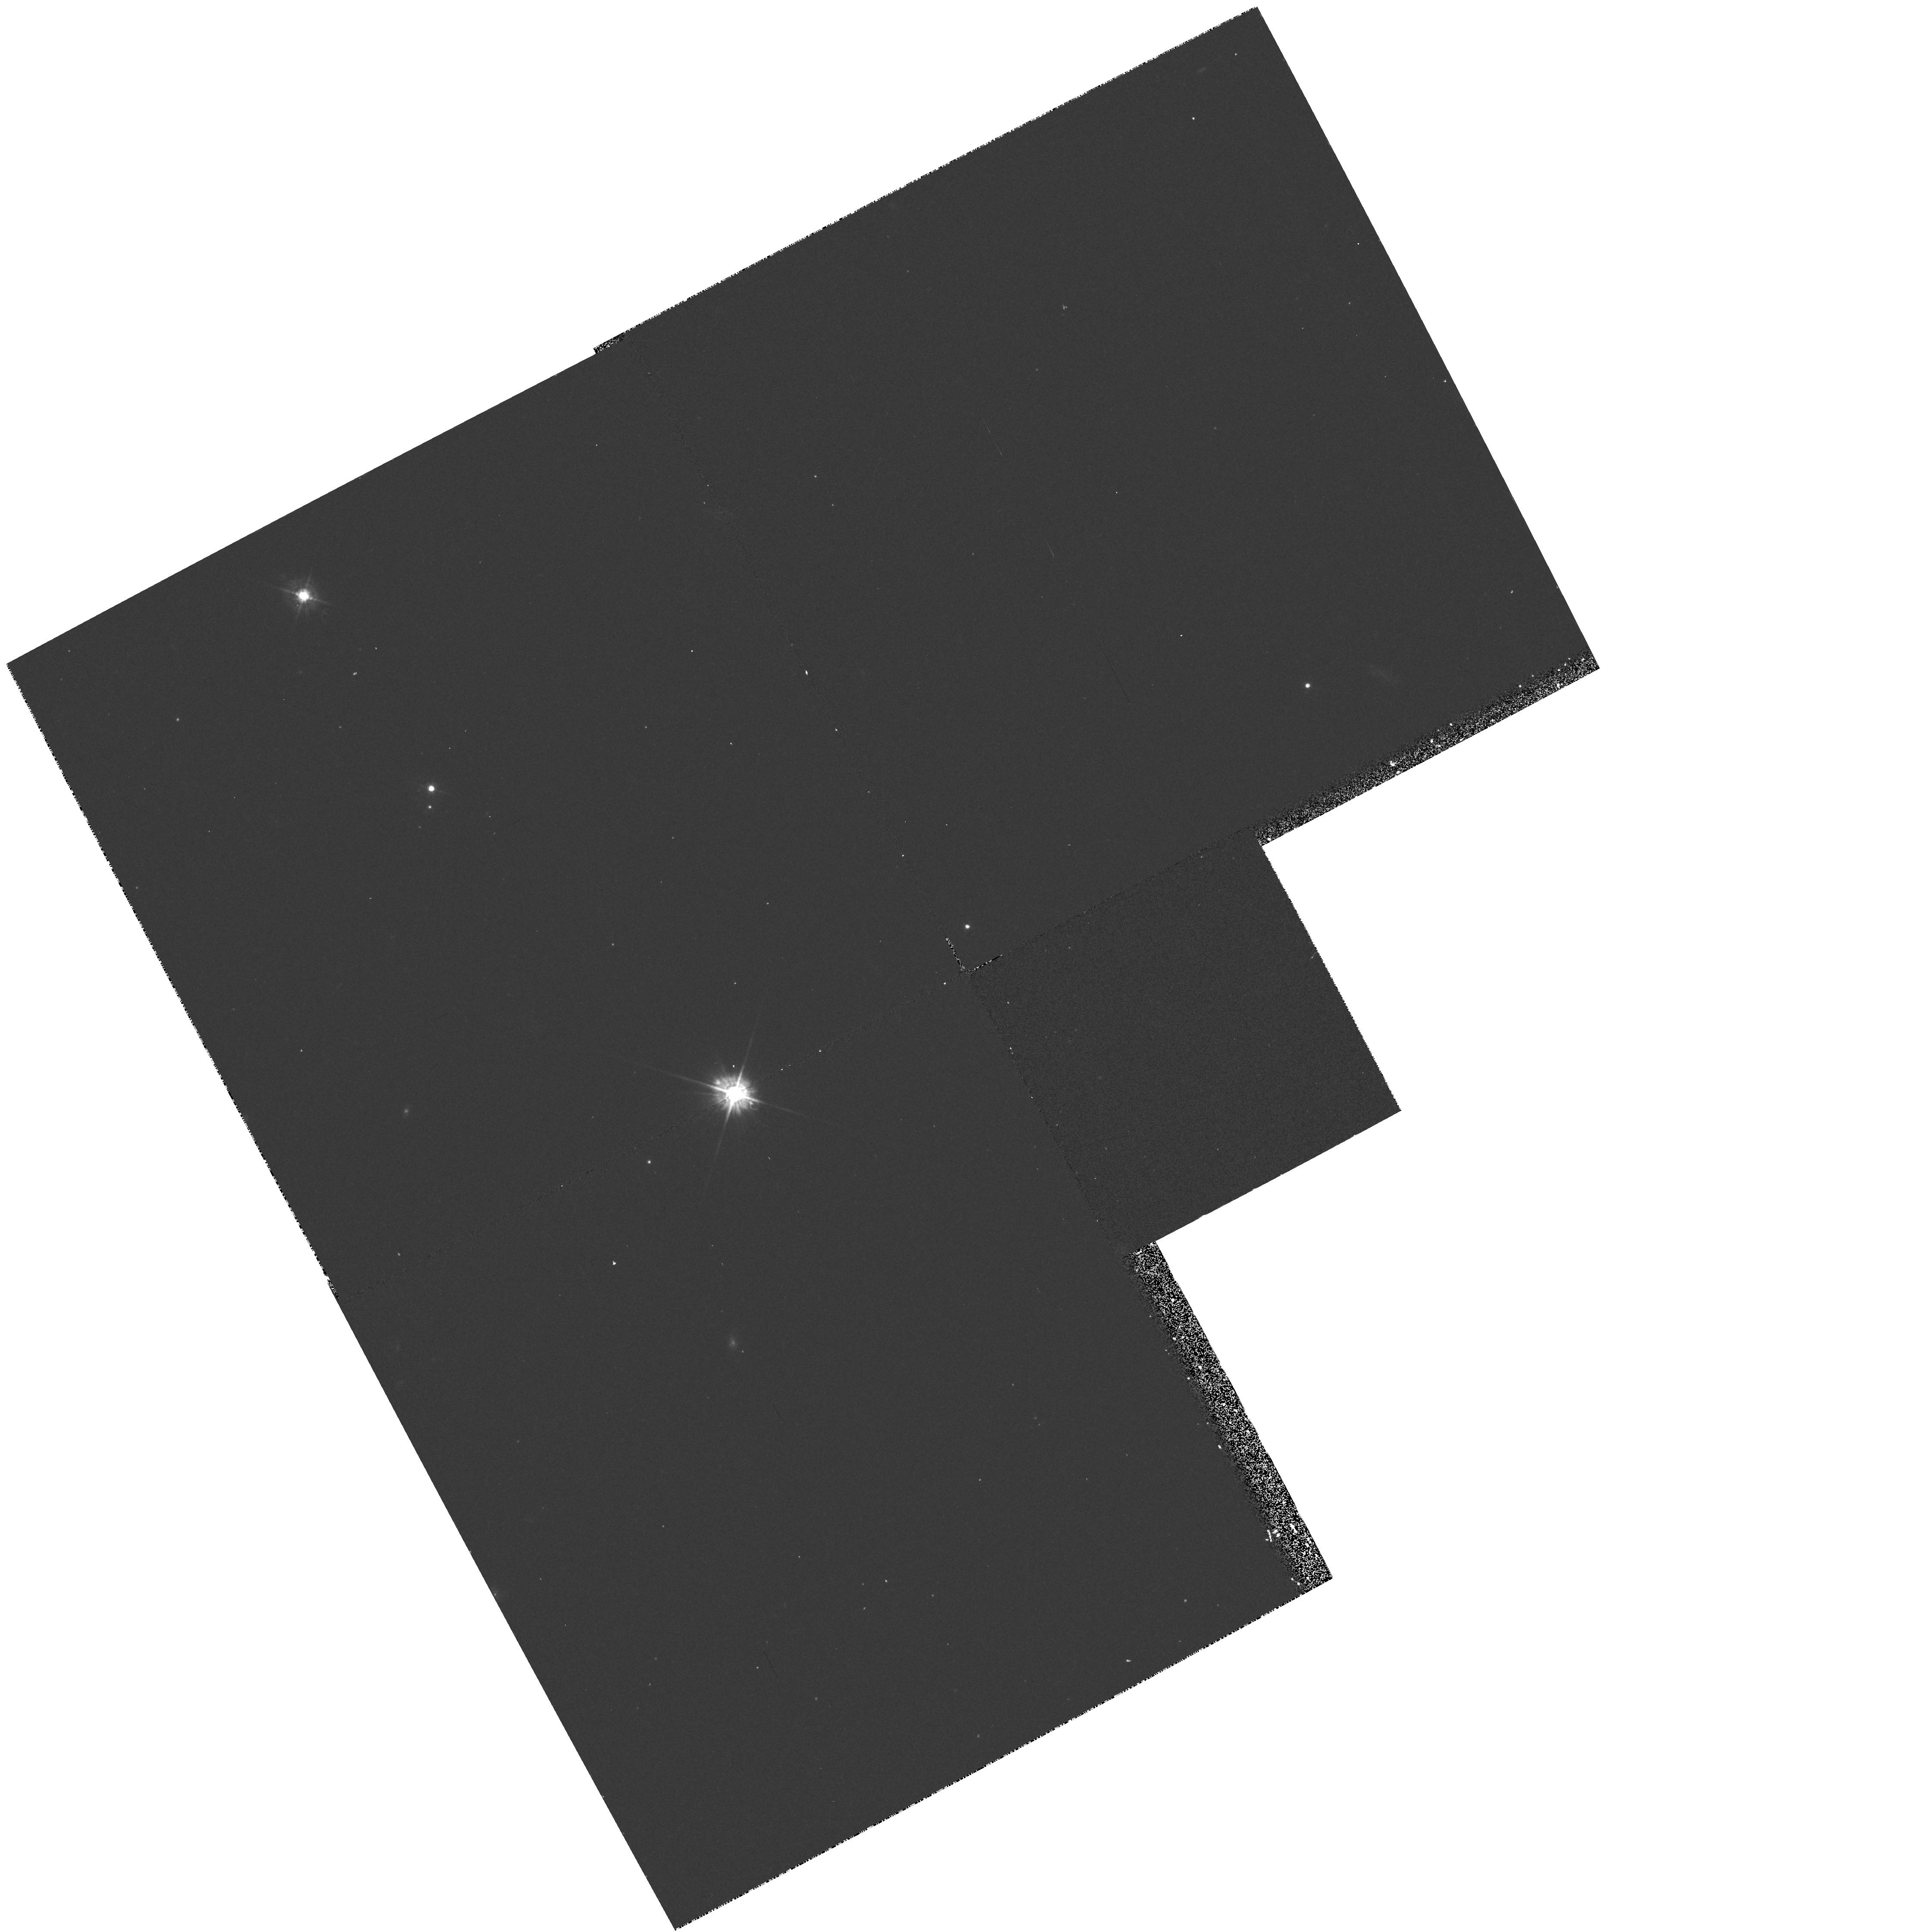
Target: AO0235+164. Instrument: WFPC2/PC. Filter: F450W. Exposure: 20 min. Observation ID: hst_5096_01_wfpc2_pc_f450w_u2ad01

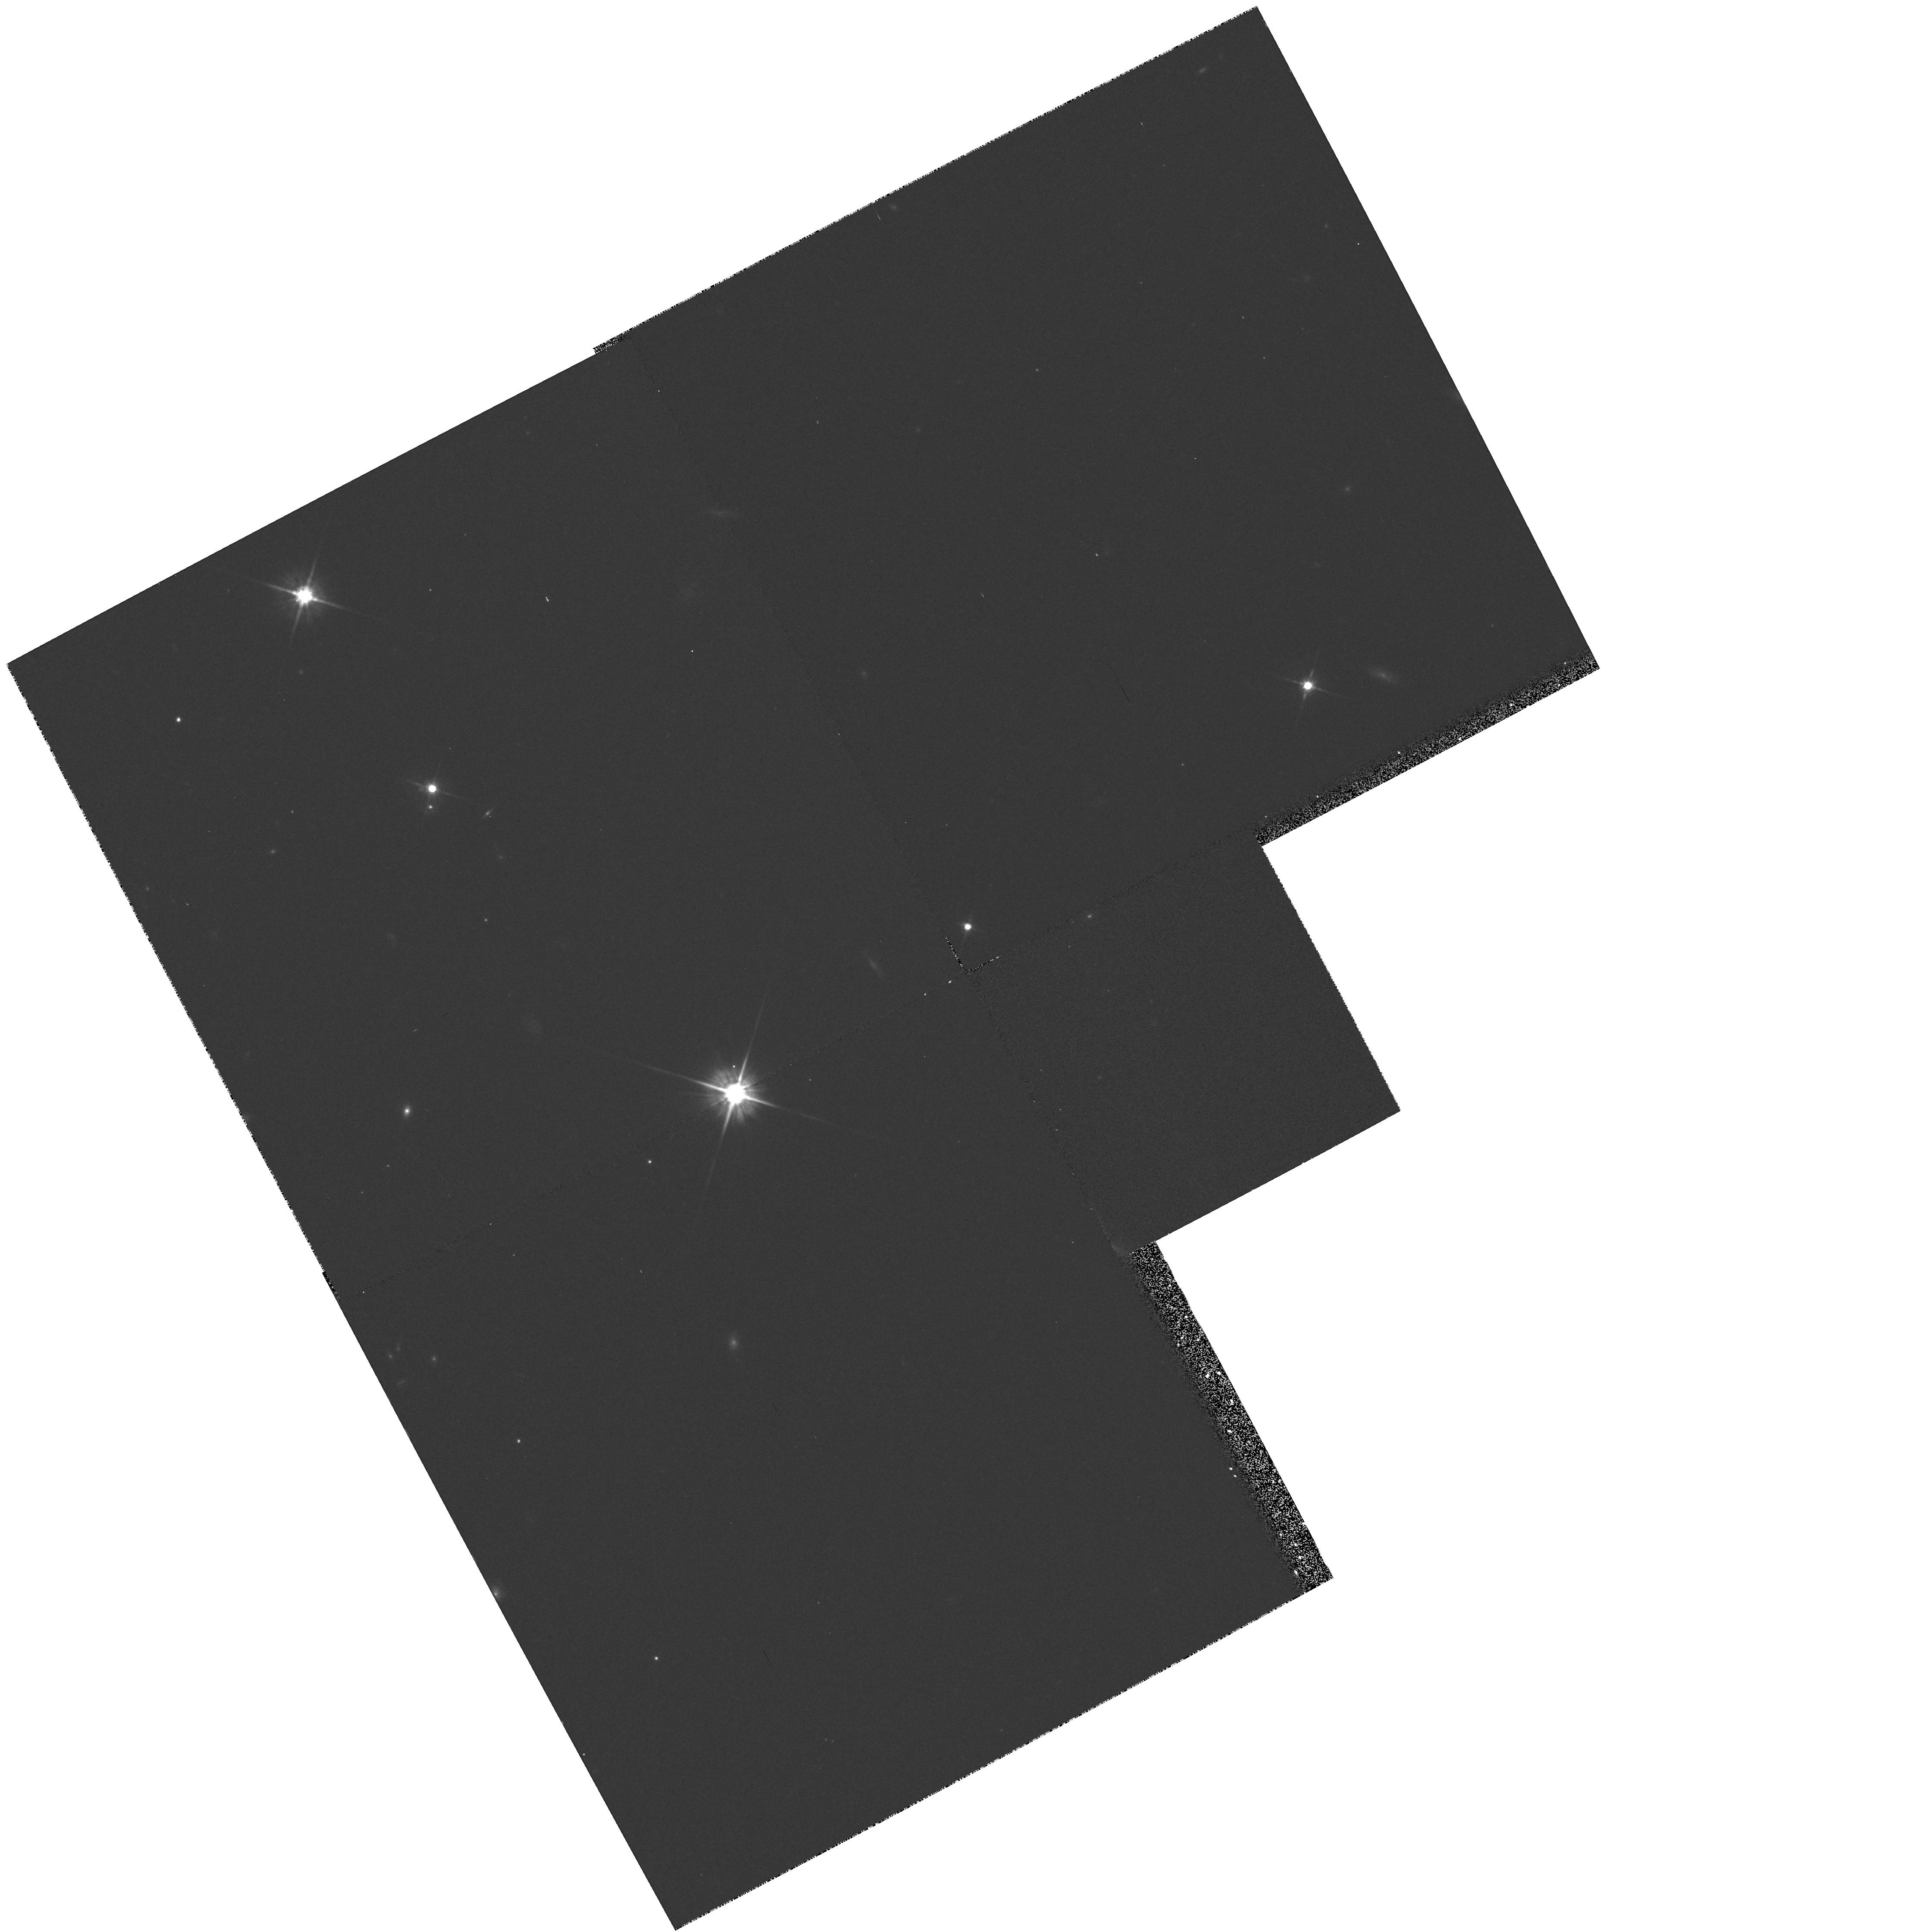
Target: AO0235+164. Instrument: WFPC2/PC. Filter: F702W. Exposure: 10 min. Observation ID: hst_5096_01_wfpc2_pc_f702w_u2ad01

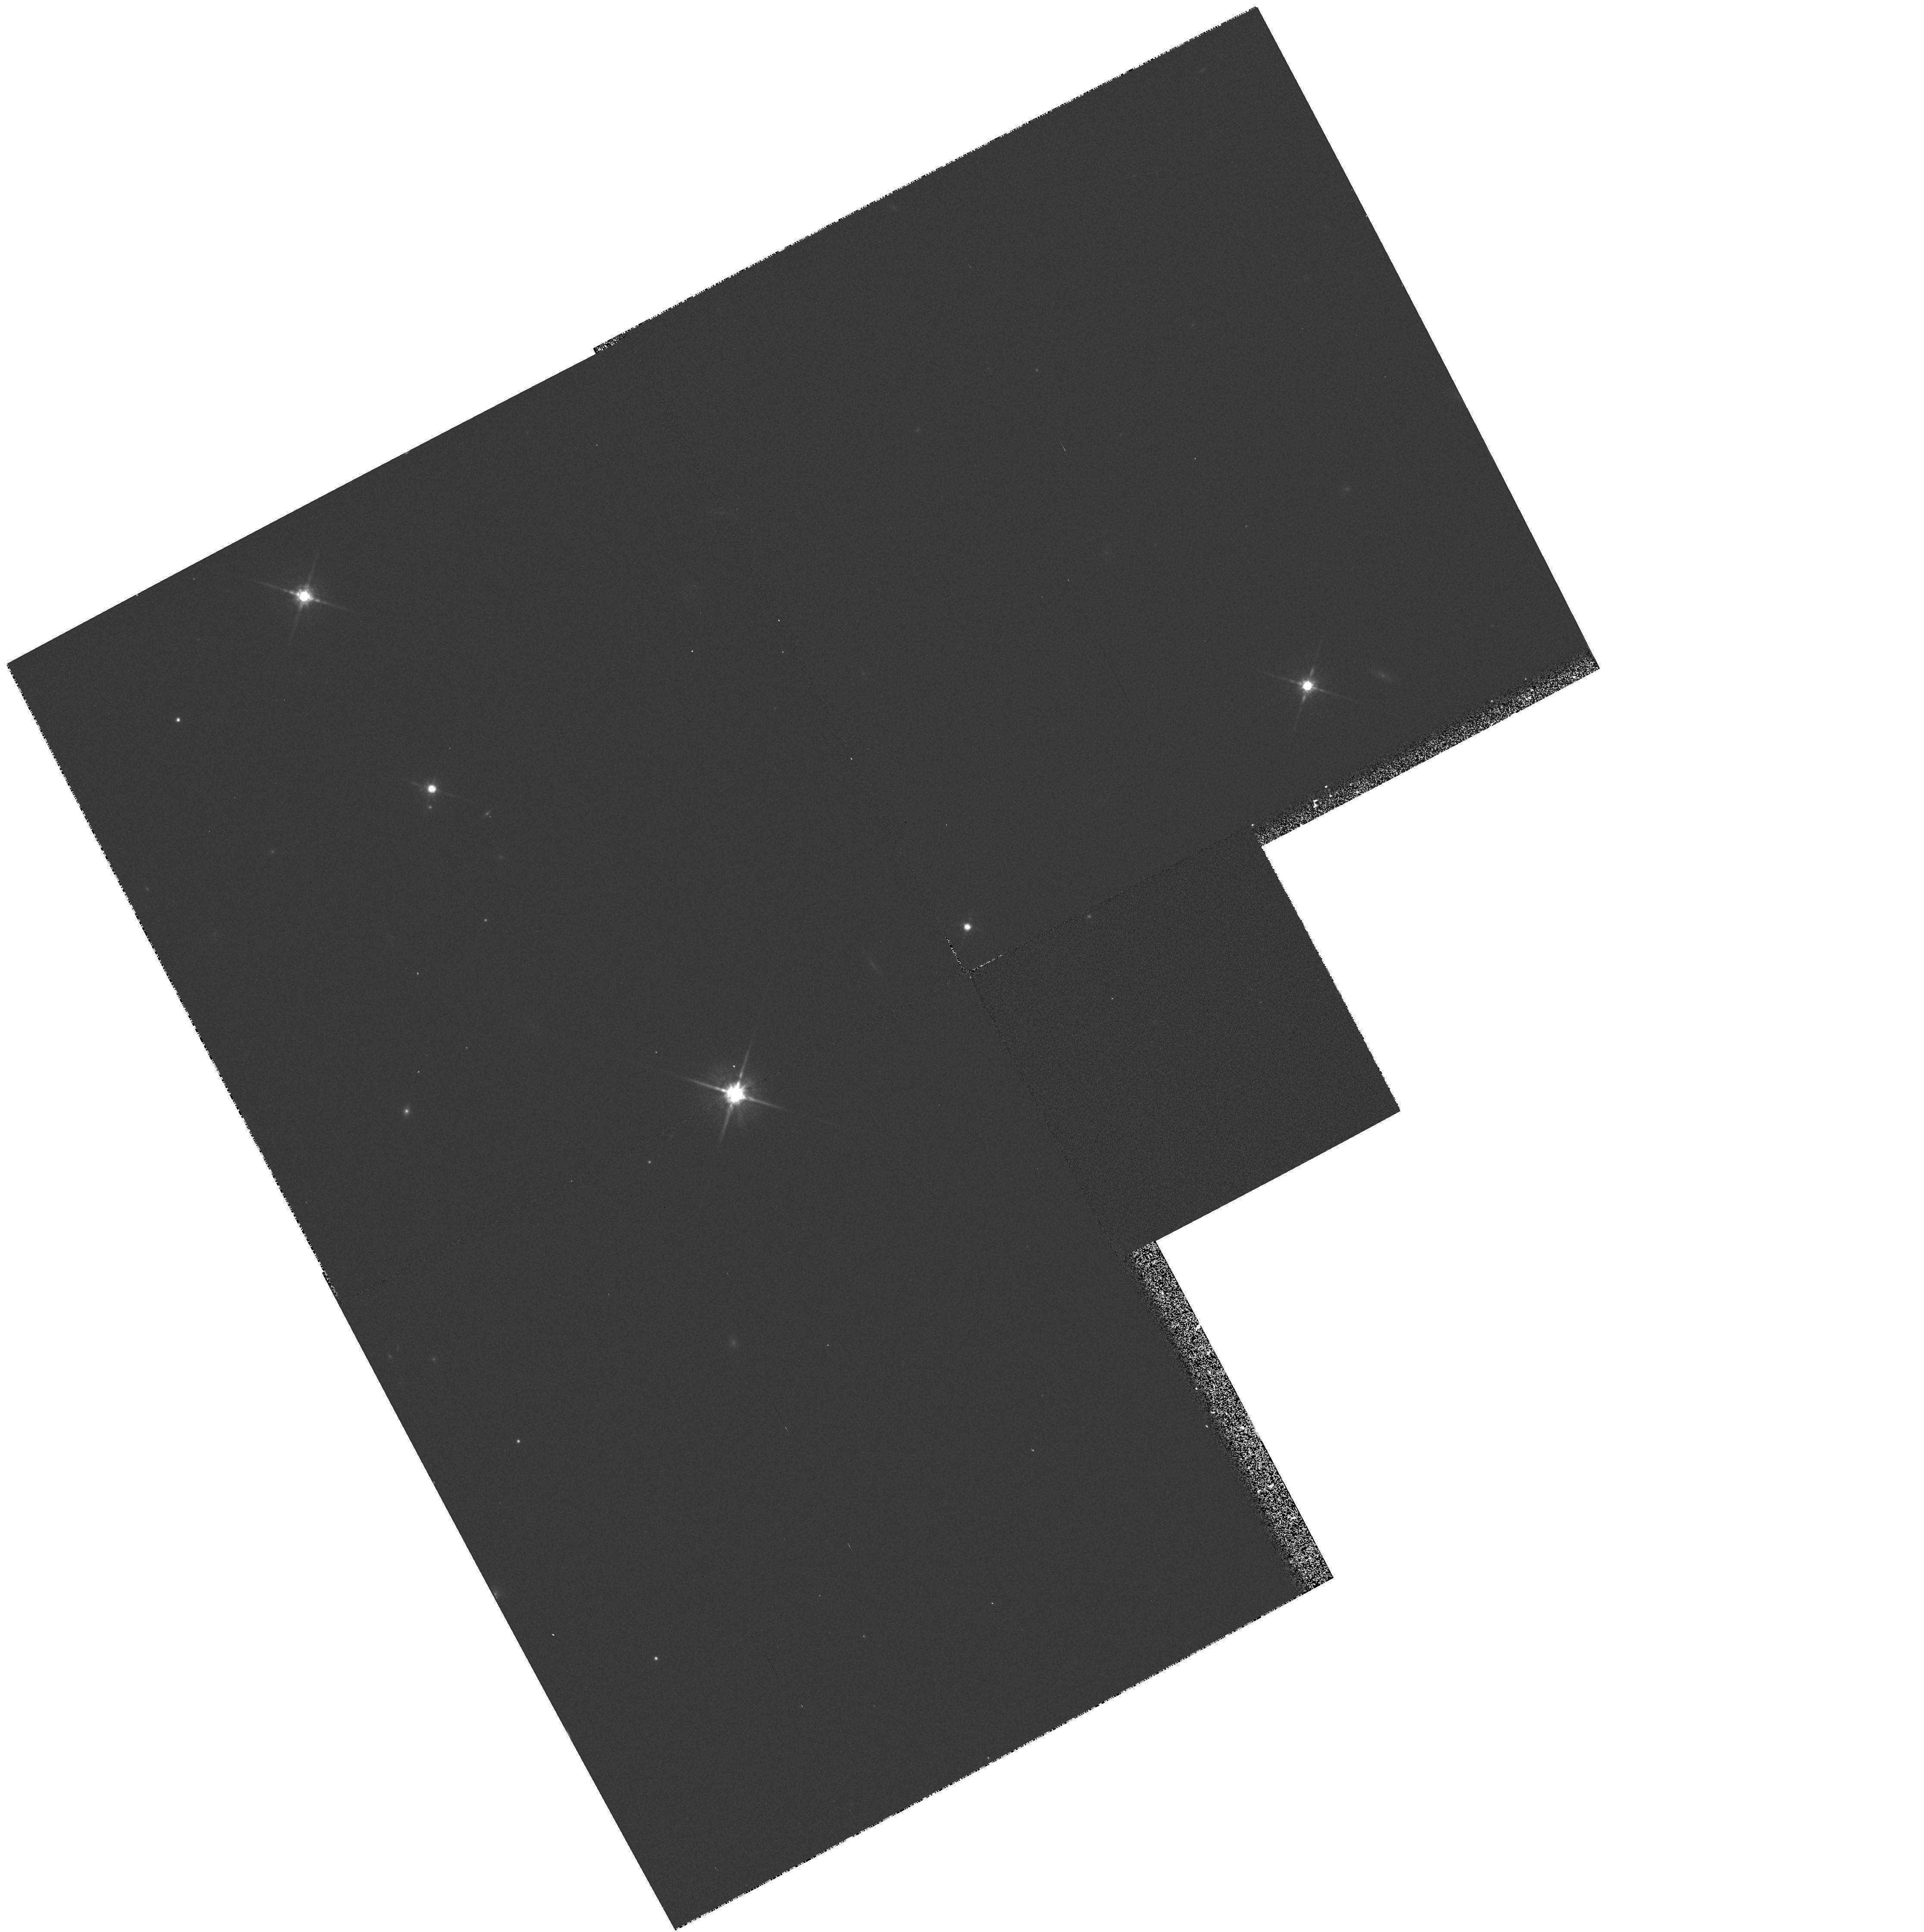
Target: AO0235+164. Instrument: WFPC2/PC. Filter: F785LP. Exposure: 10 min. Observation ID: hst_5096_01_wfpc2_pc_f785lp_u2ad01

BL LAC OBJECTS: AO 0235 + 164: CYCLE 4 OBSERVATIONS (PI: Burbidge, Margaret)

AO0235+164 is an unusual case of a BL Lac object with very weak emission lines, 2 metallic line absorptions at z = 0.524, 0.851, and variable 21-cm absorption at z = 0.524. It has a faint emission-line companion 2 arc sec south with z = 0.524 and another companion 1.3 arc sec East. An earlier proposal will observe L alpha absorption at both absorption redshifts and search for UV emission lines. In this proposal multi-color imaging will be used to study the absorbers and host galaxy of AO 0235 itself.